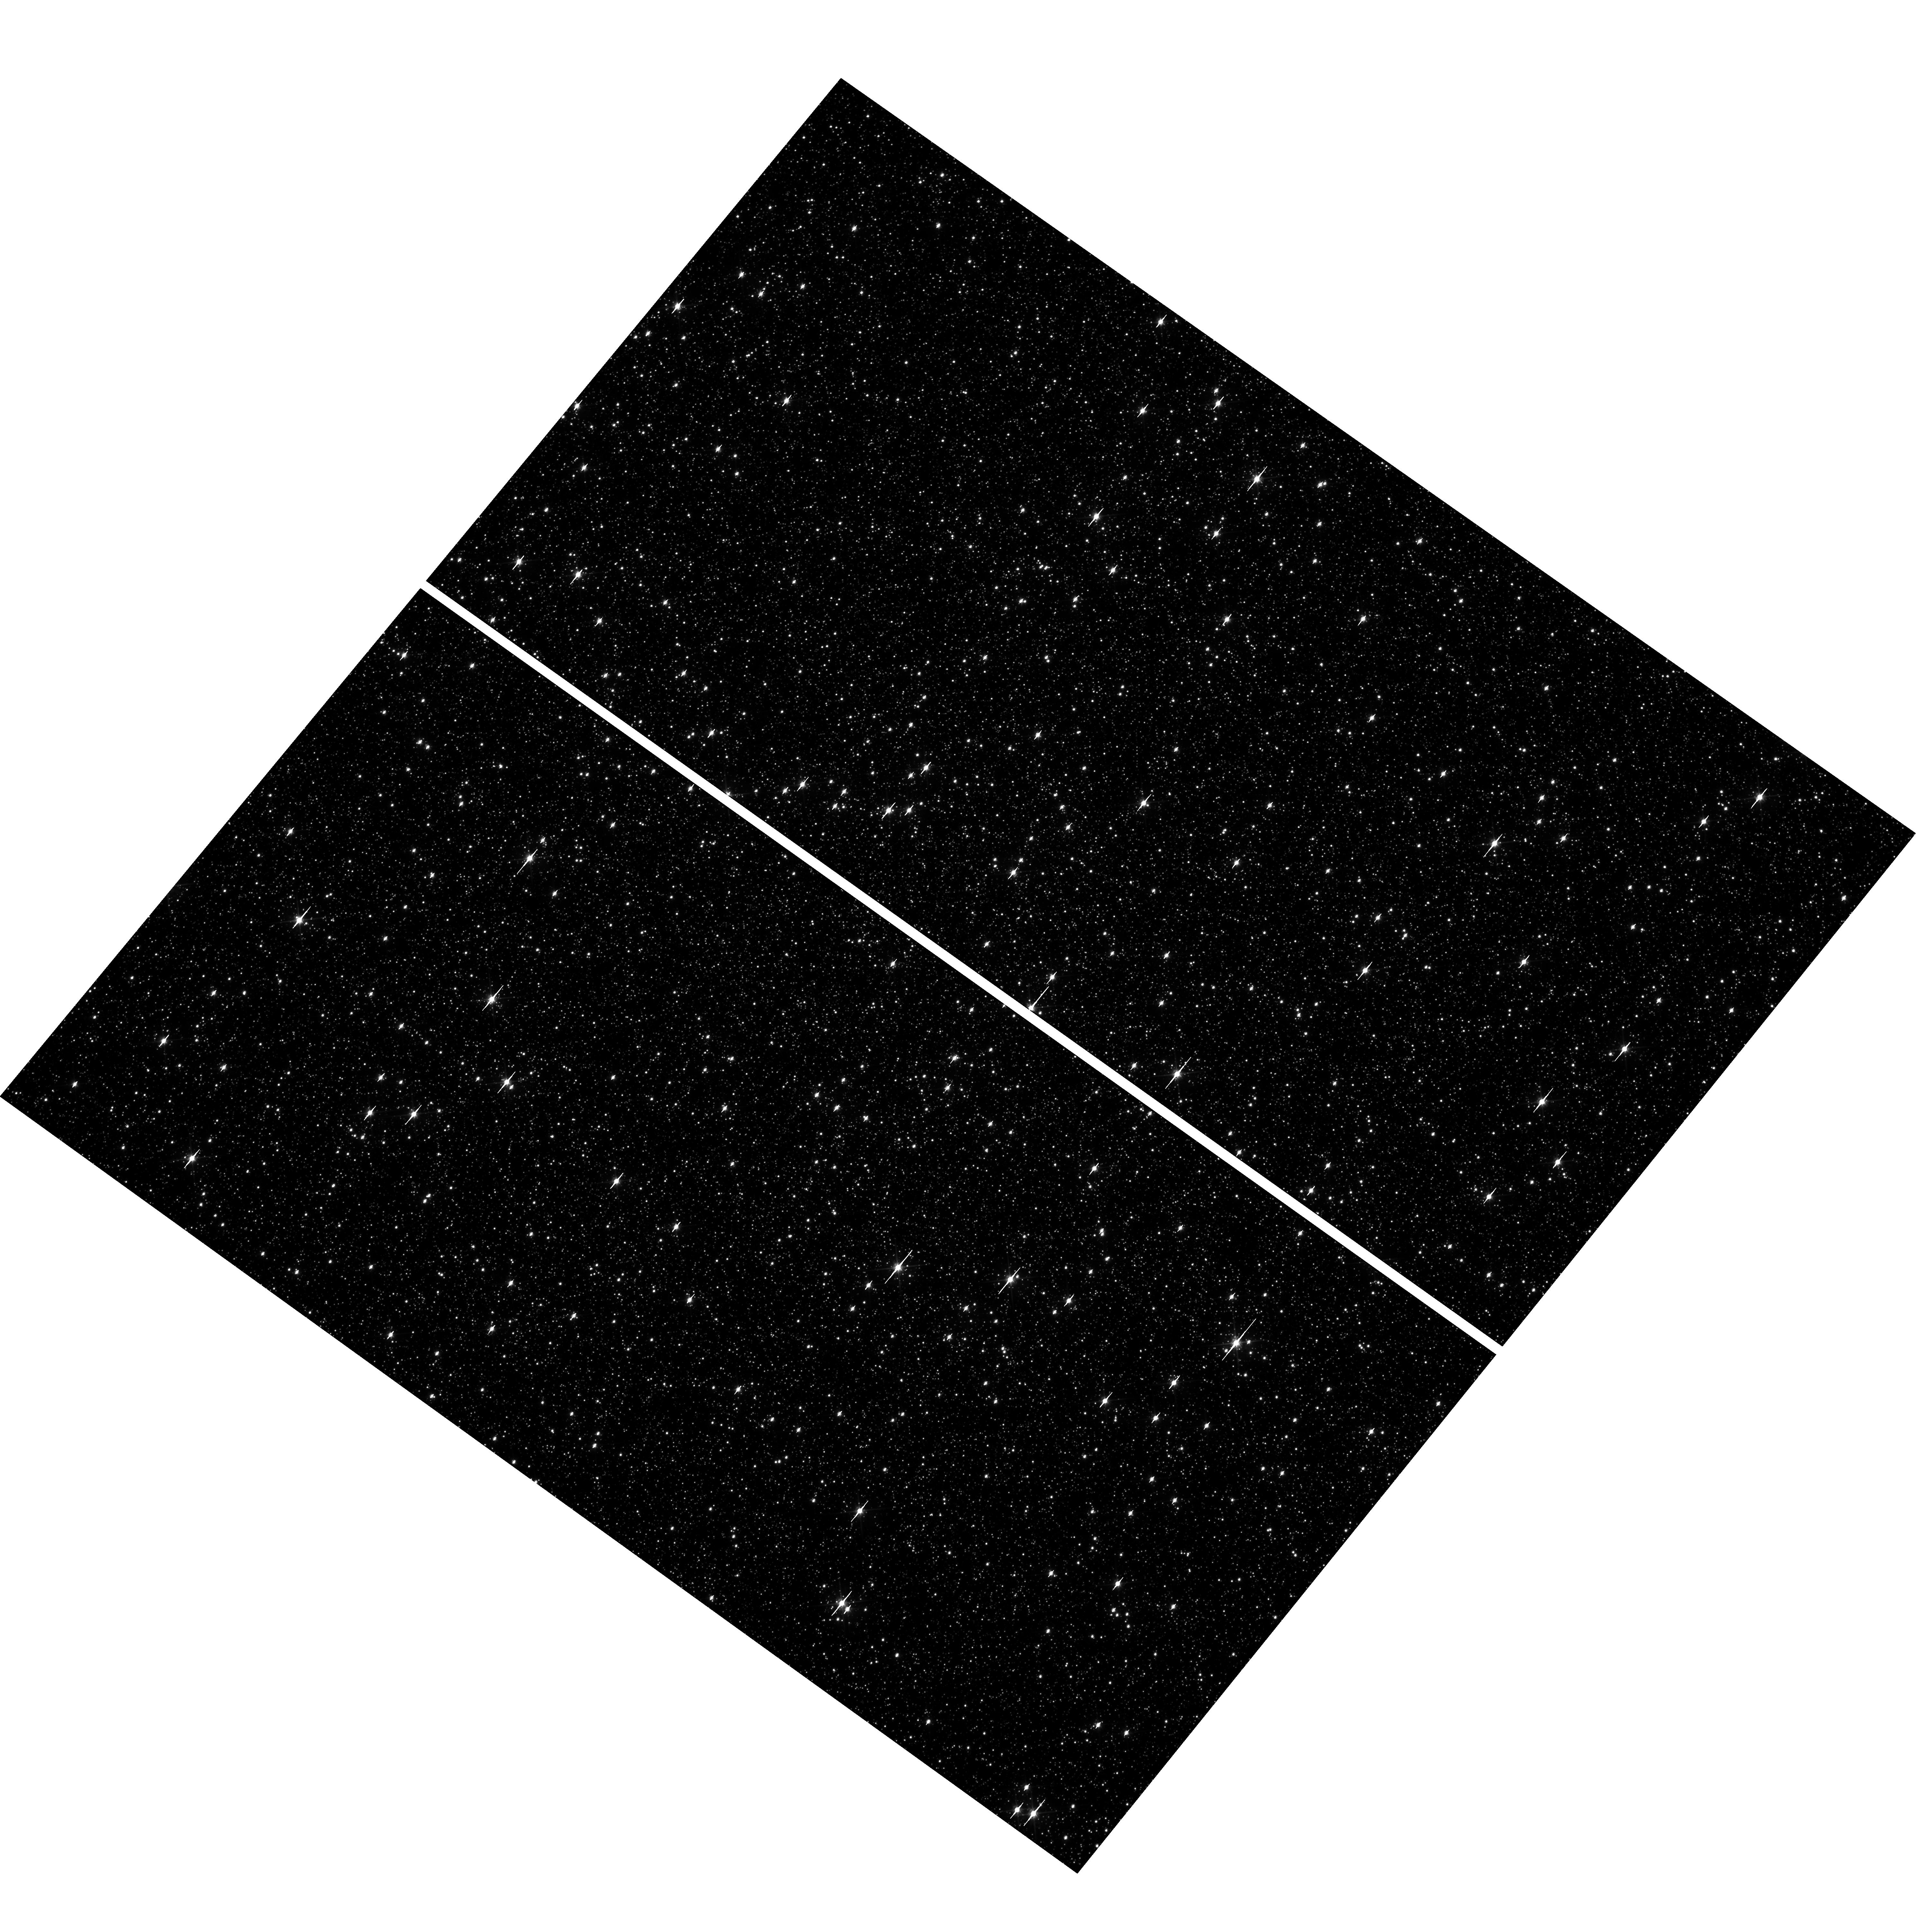
Target: OMEGACEN. Instrument: WFC3/UVIS. Filter: F606W. Exposure: 1 min. Observation ID: hst_12353_16_wfc3_uvis_f606w_ibm516

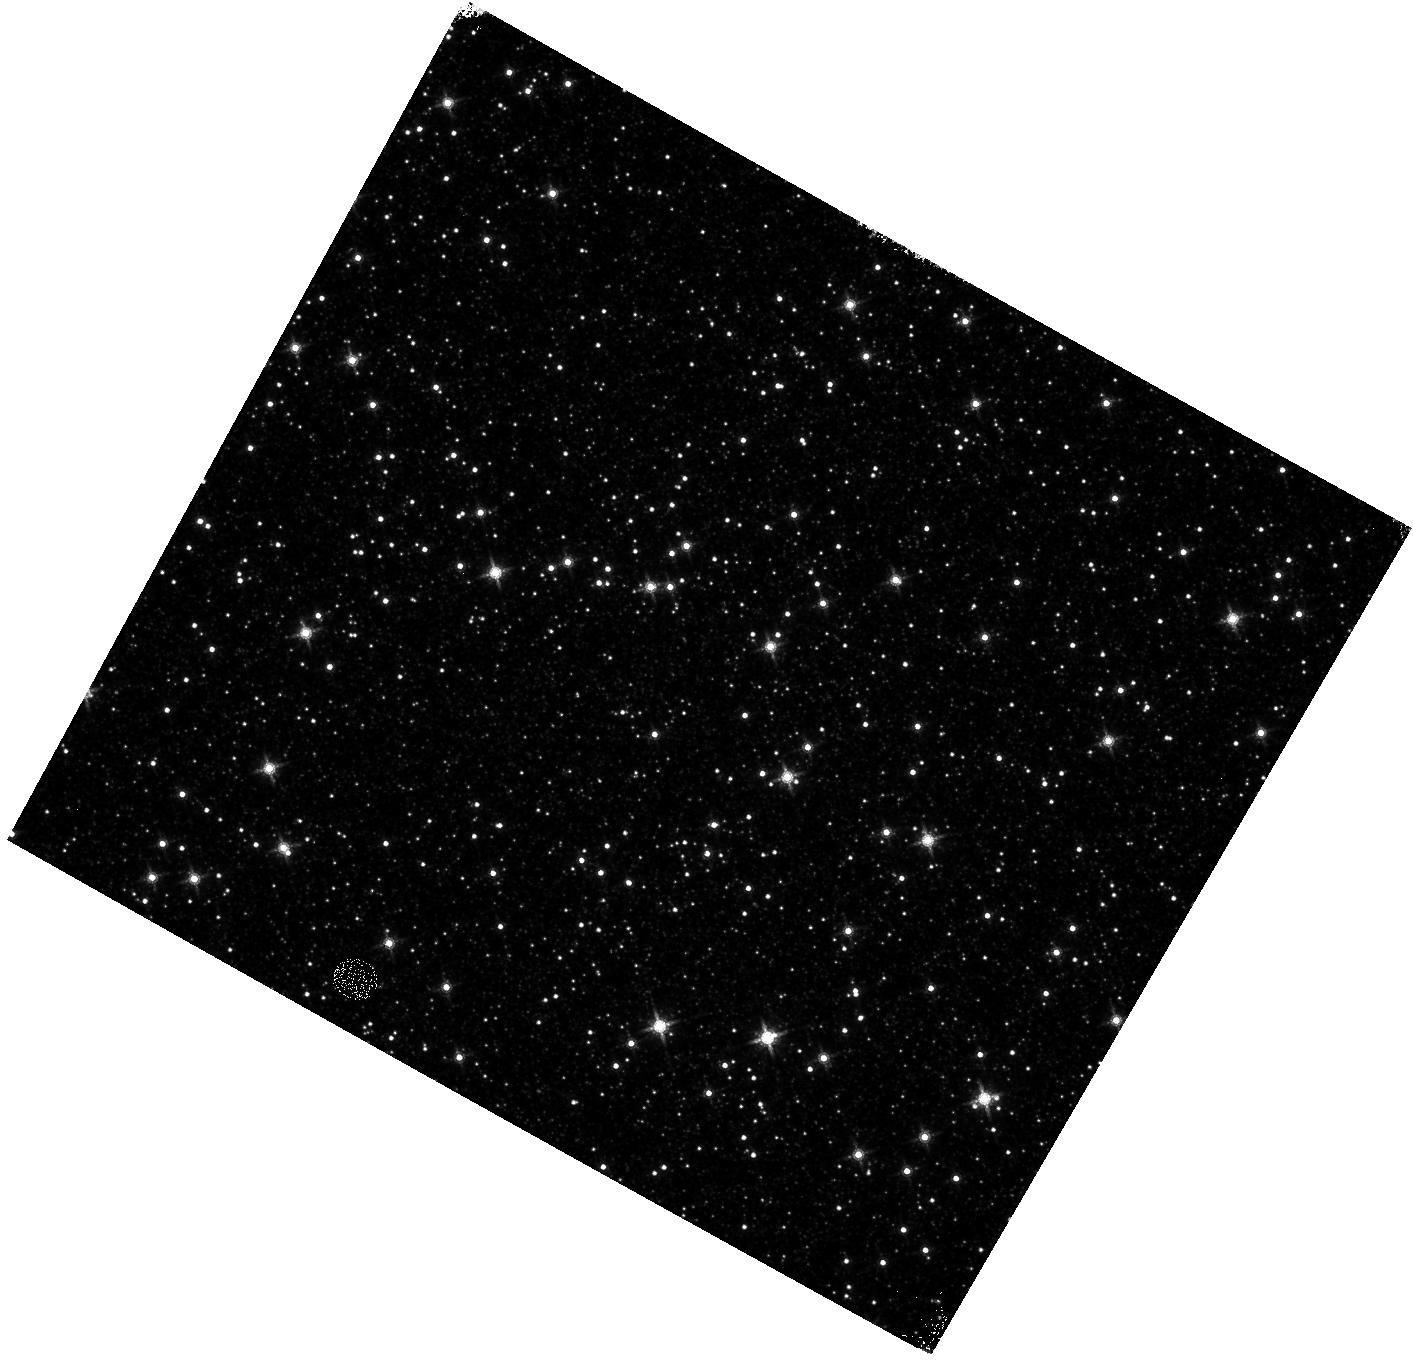
Target: OMEGACEN. Instrument: WFC3/IR. Filter: F160W. Exposure: 4 min. Observation ID: hst_12353_20_wfc3_ir_f160w_ibm520

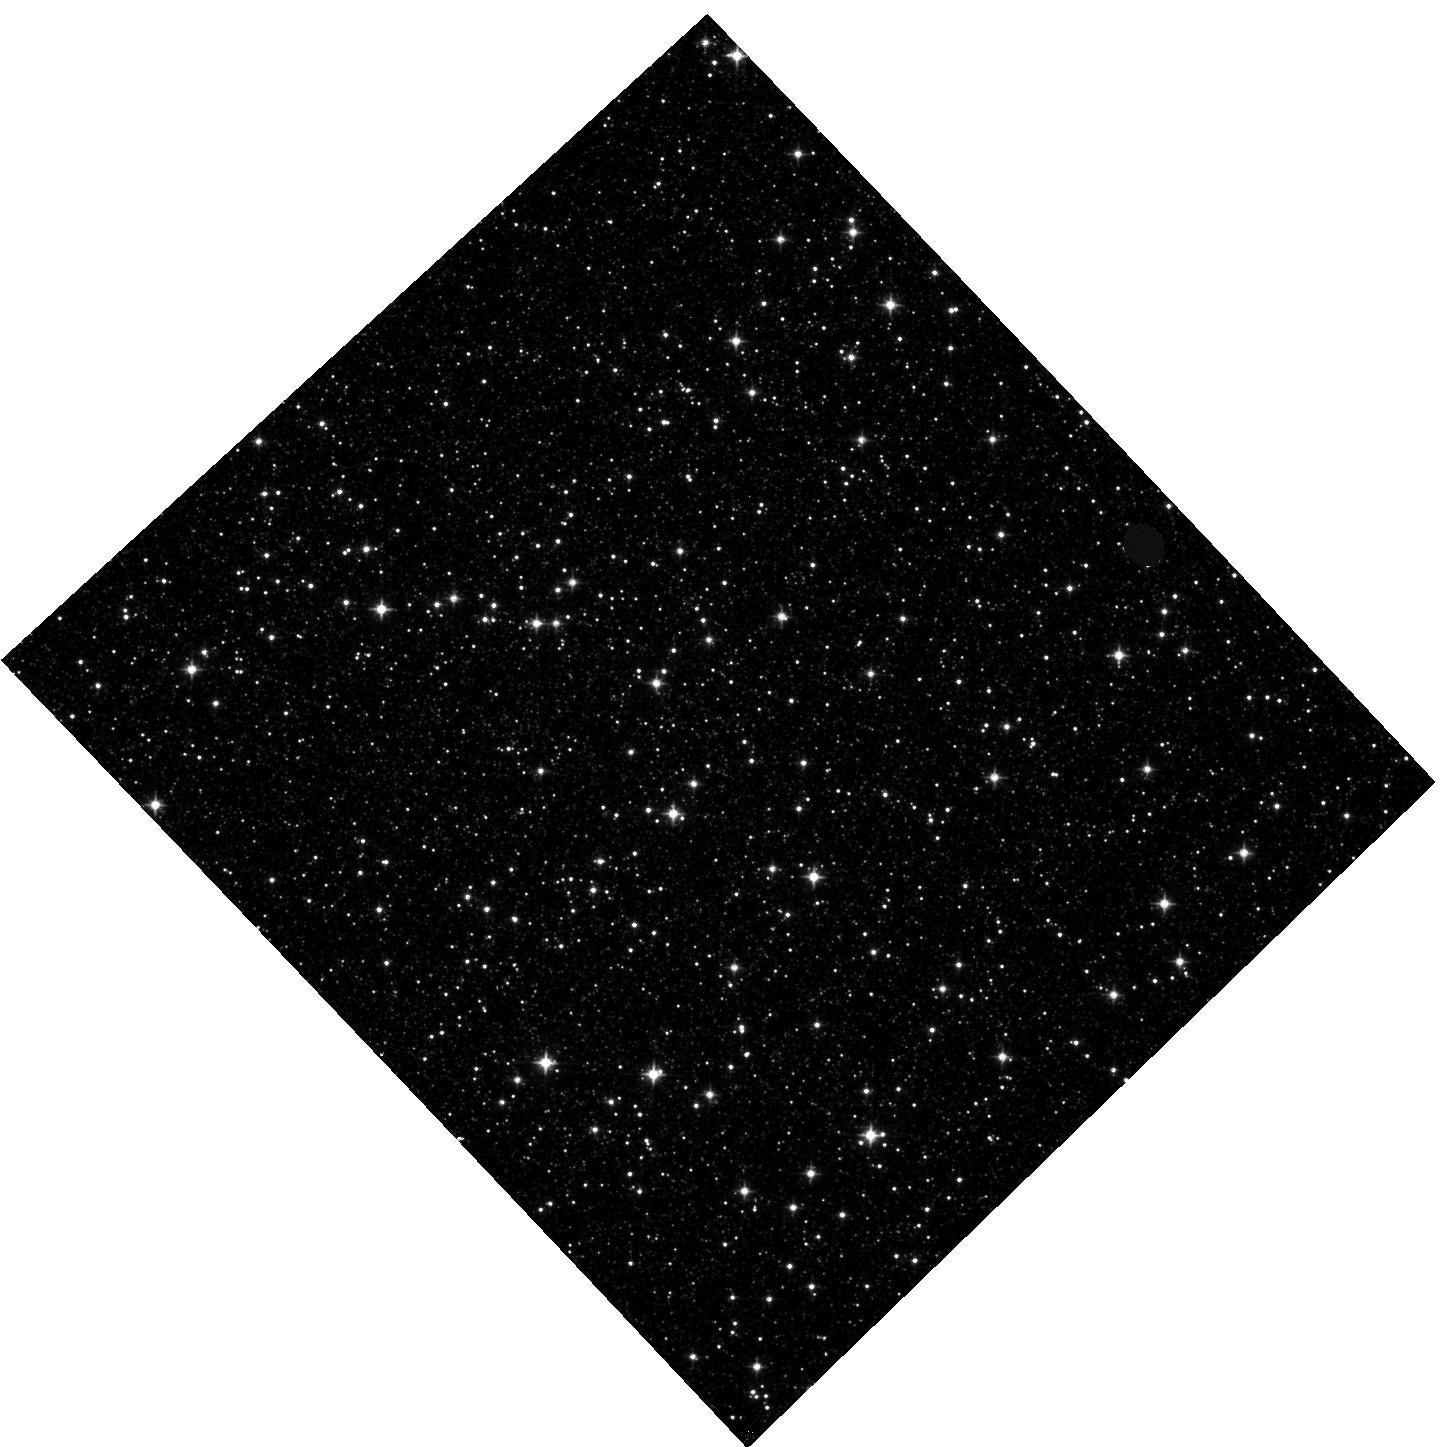
Target: OMEGACEN. Instrument: WFC3/IR. Filter: F105W. Exposure: 8 min. Observation ID: hst_12353_02_wfc3_ir_f105w_ibm502

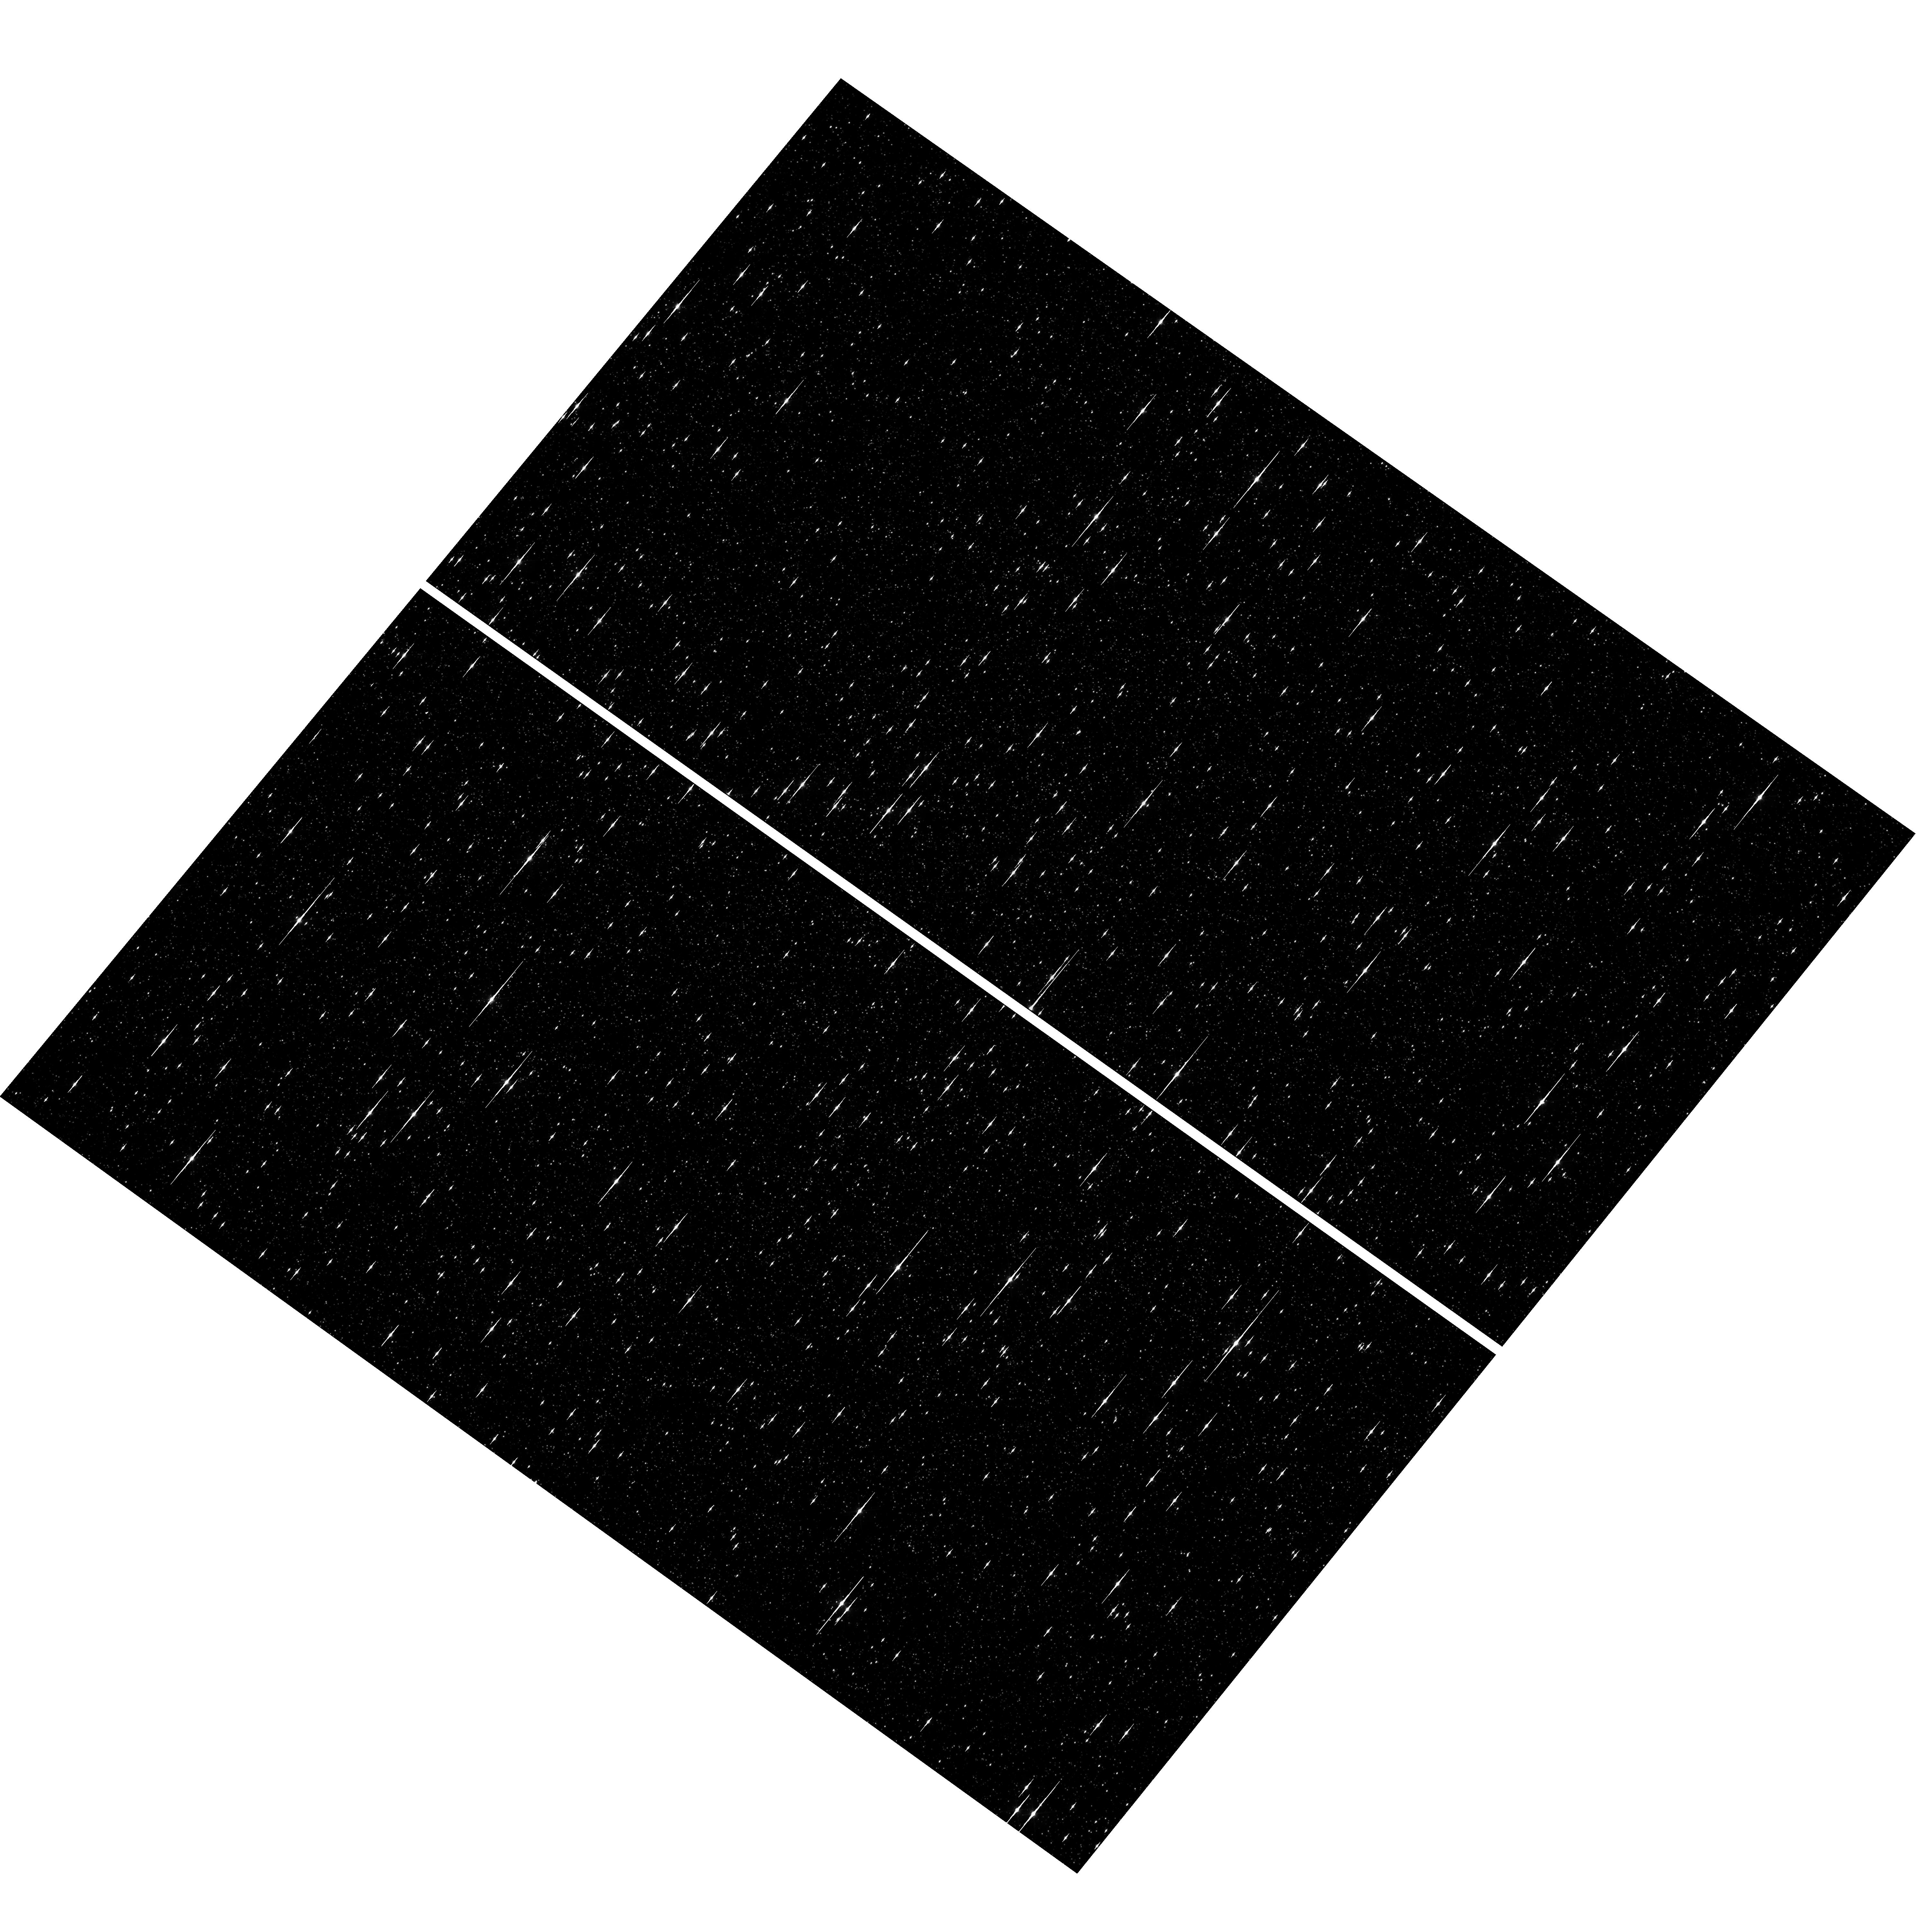
Target: OMEGACEN. Instrument: WFC3/UVIS. Filter: F475W. Exposure: 6 min. Observation ID: hst_12353_16_wfc3_uvis_f475w_ibm516

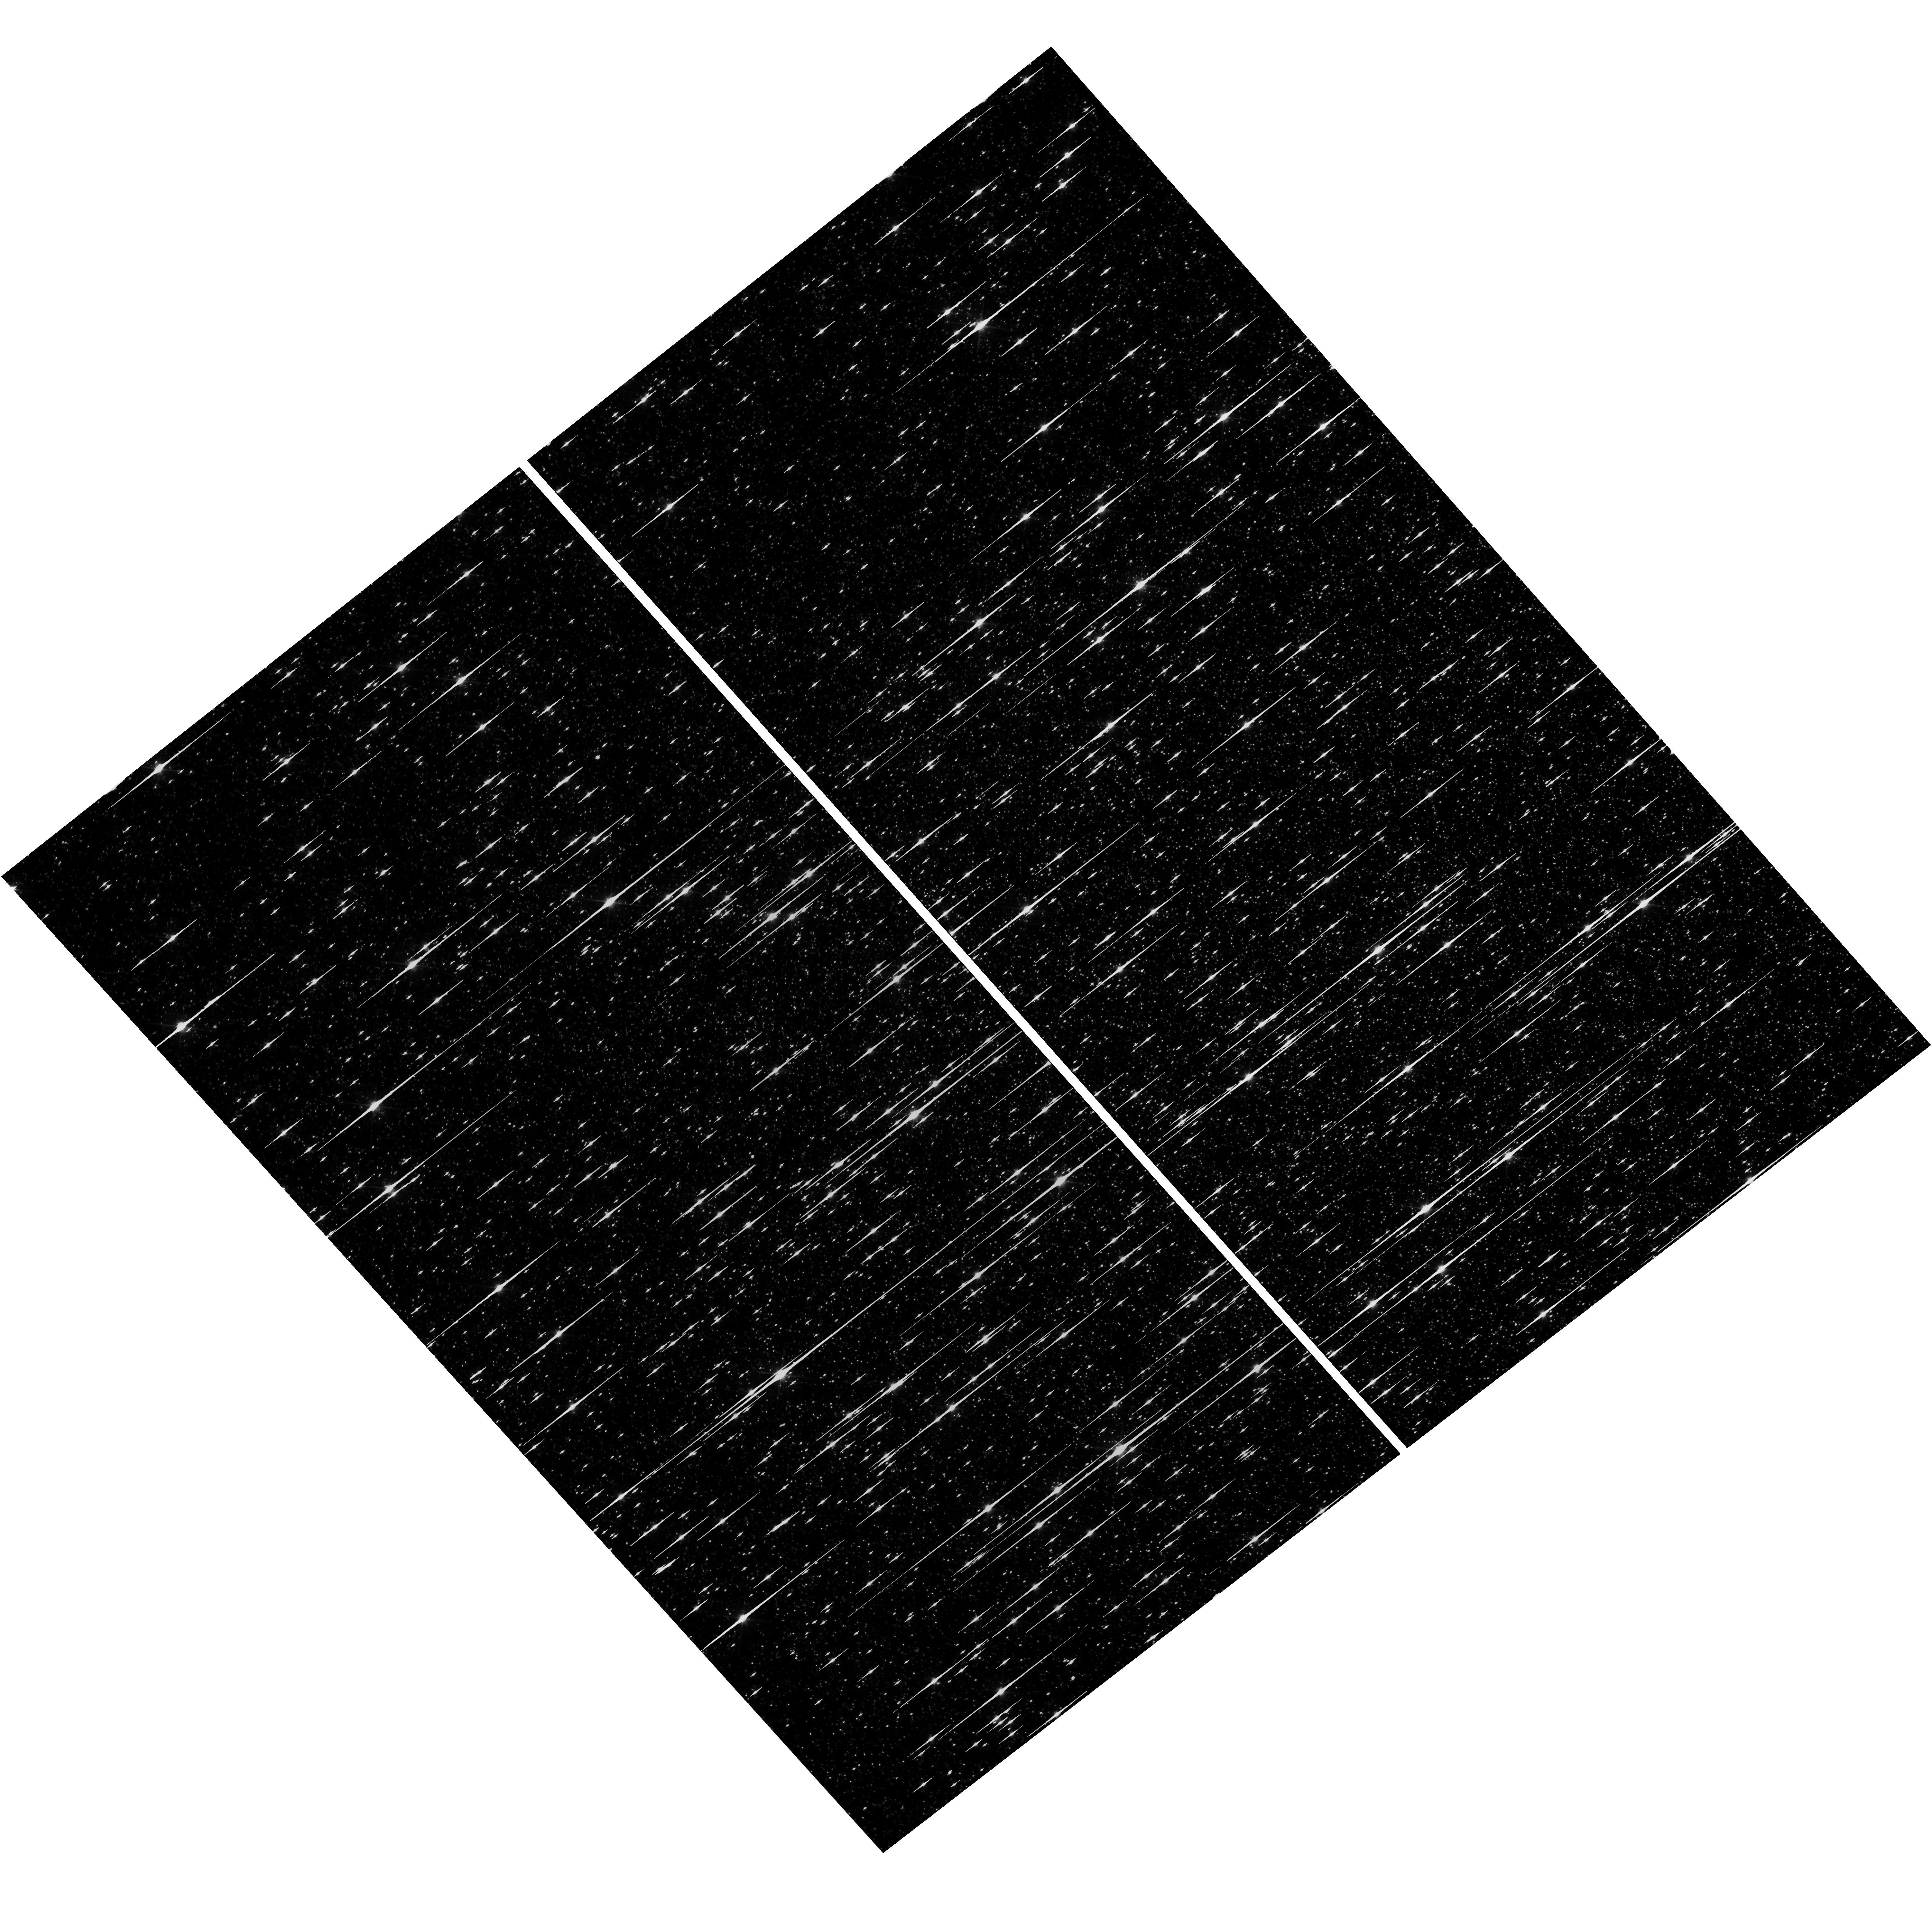
Target: OMEGACEN. Instrument: WFC3/UVIS. Filter: F350LP. Exposure: 12 min. Observation ID: hst_12353_01_wfc3_uvis_f350lp_ibm501

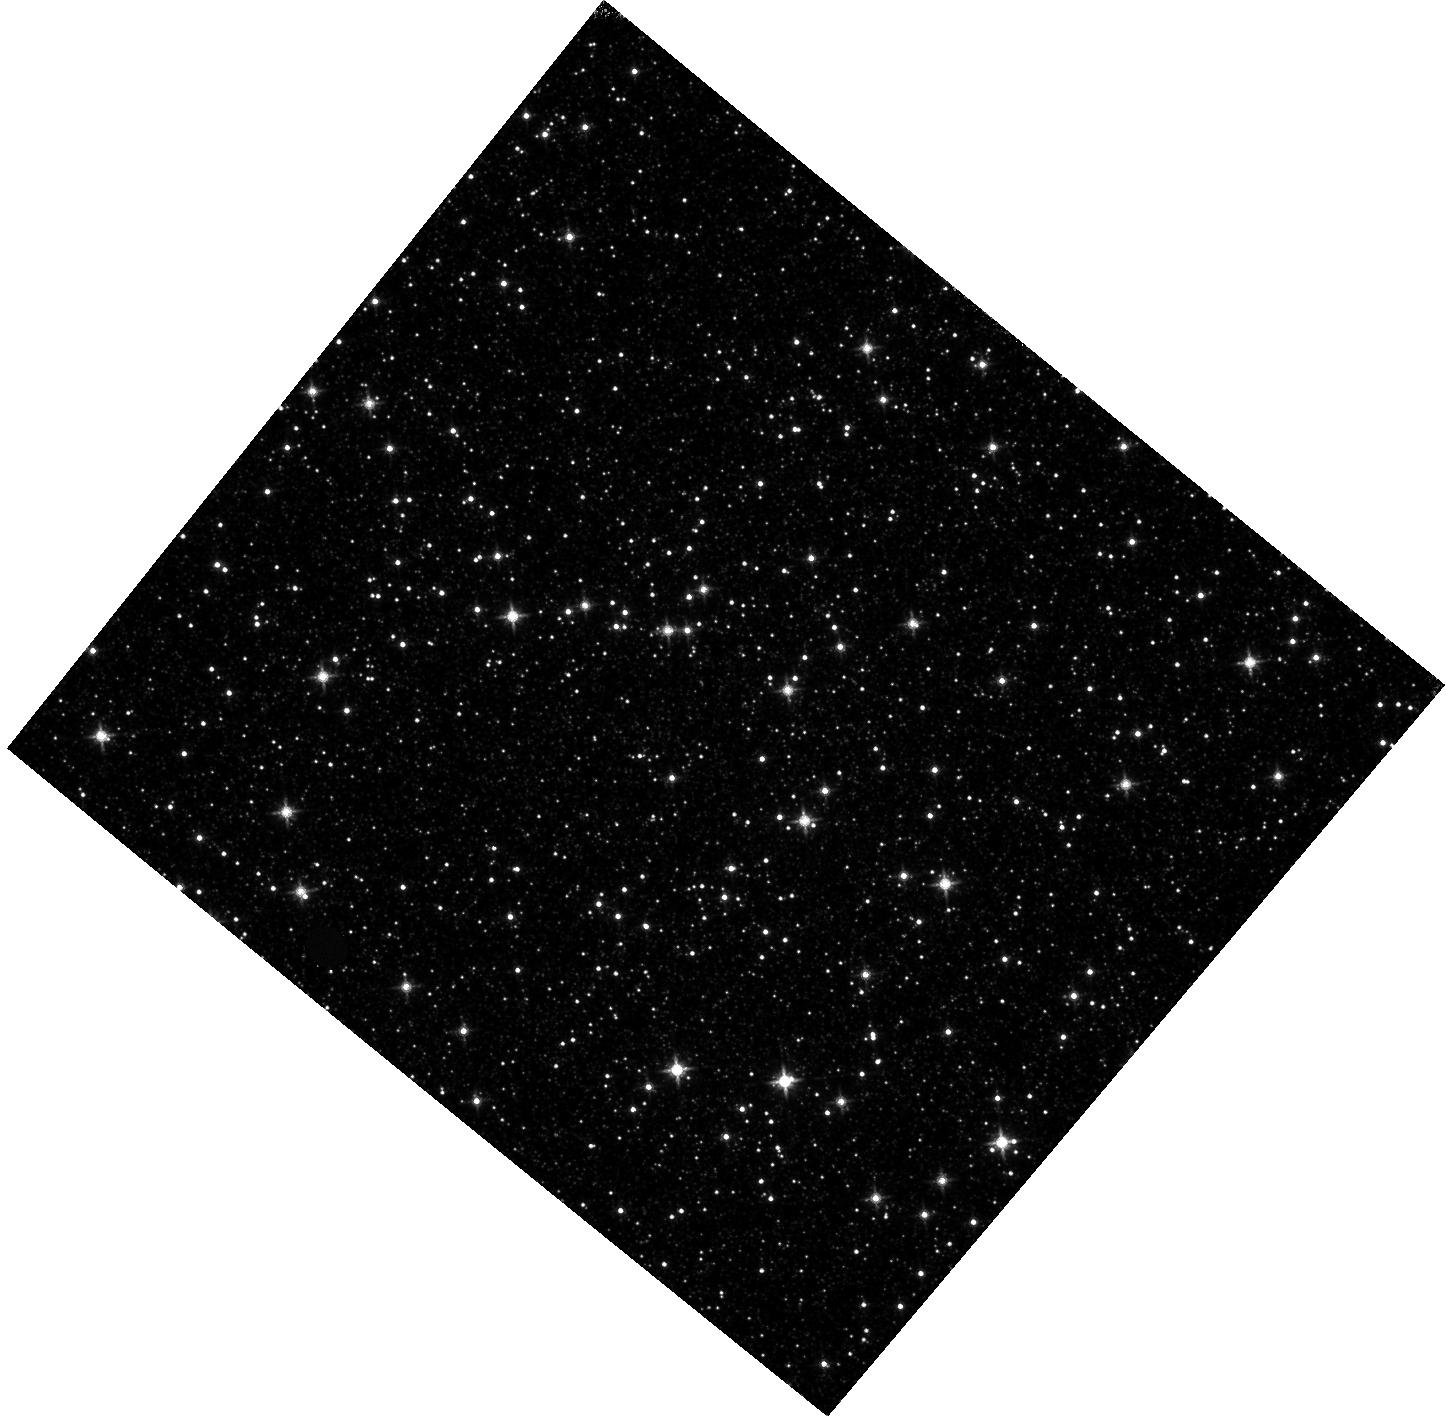
Target: OMEGACEN. Instrument: WFC3/IR. Filter: F140W. Exposure: 17 min. Observation ID: hst_12353_15_wfc3_ir_f140w_ibm515

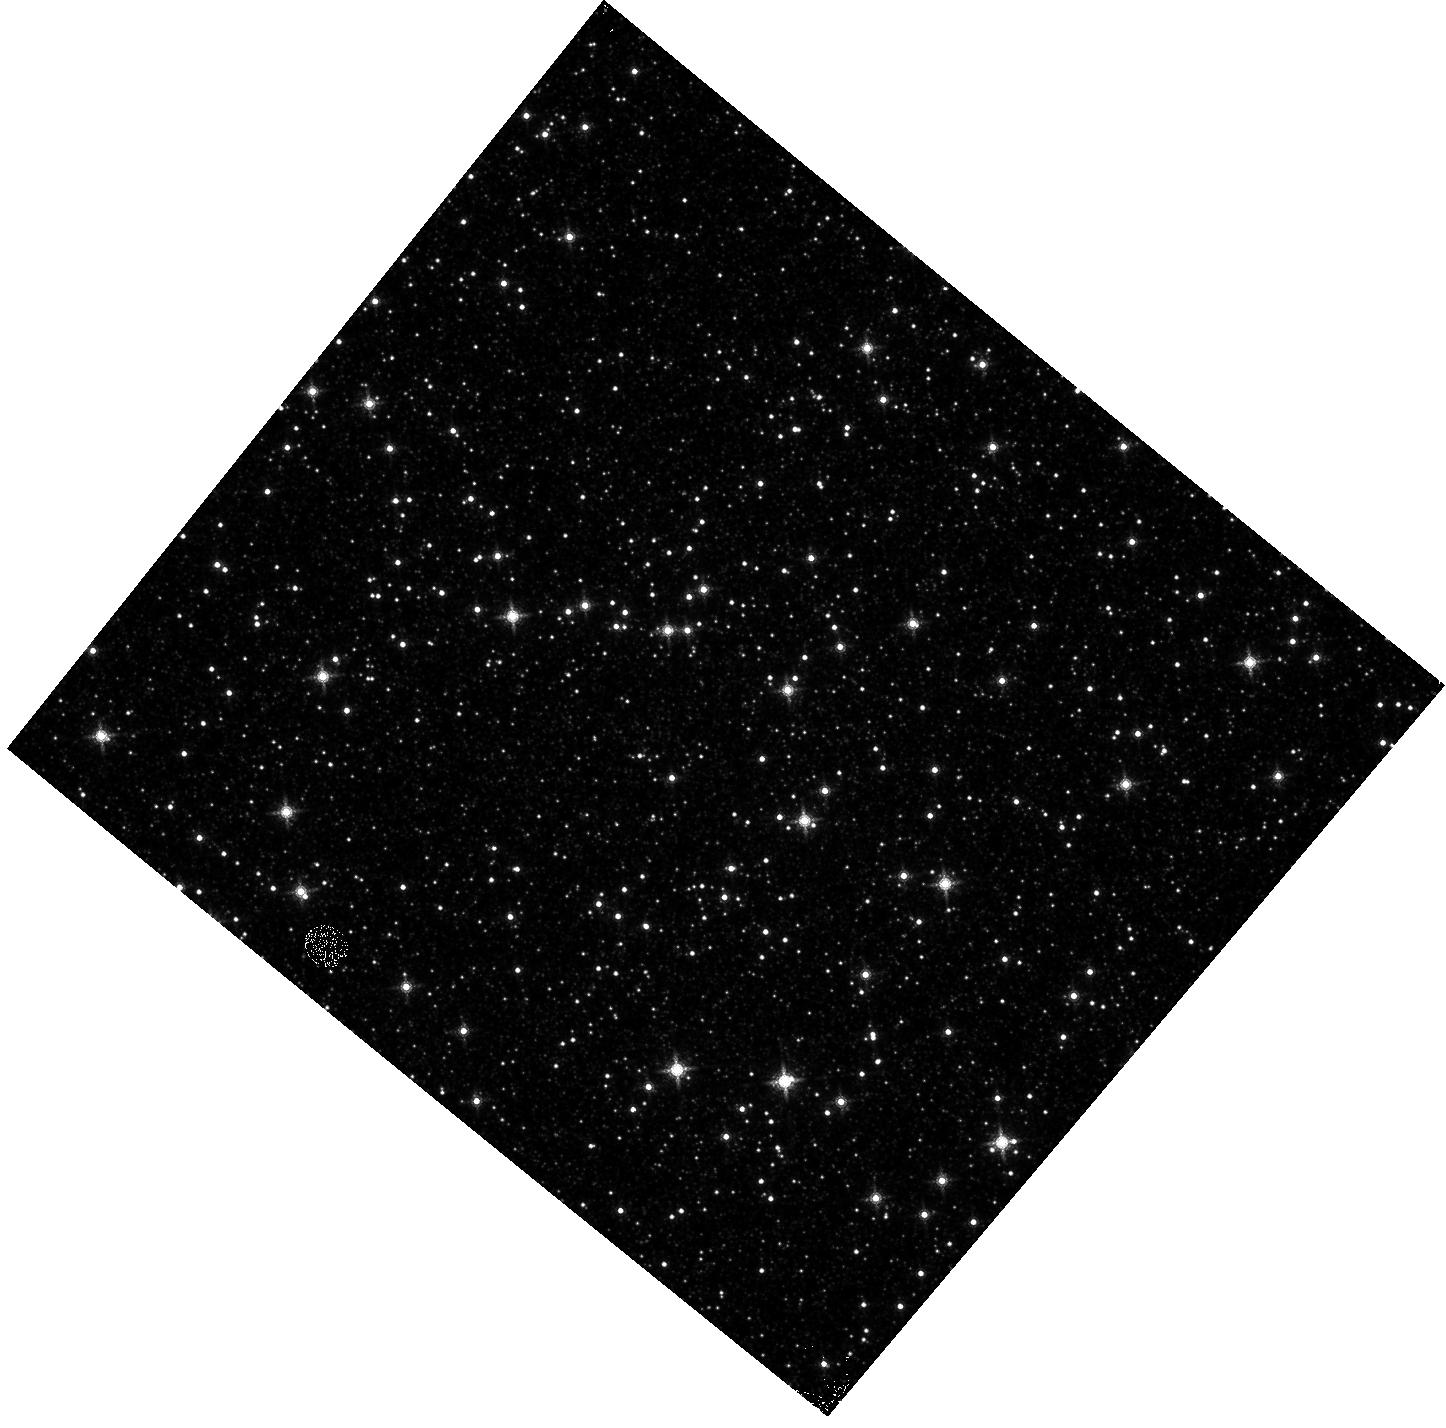
Target: OMEGACEN. Instrument: WFC3/IR. Filter: F153M. Exposure: 8 min. Observation ID: hst_12353_15_wfc3_ir_f153m_ibm515

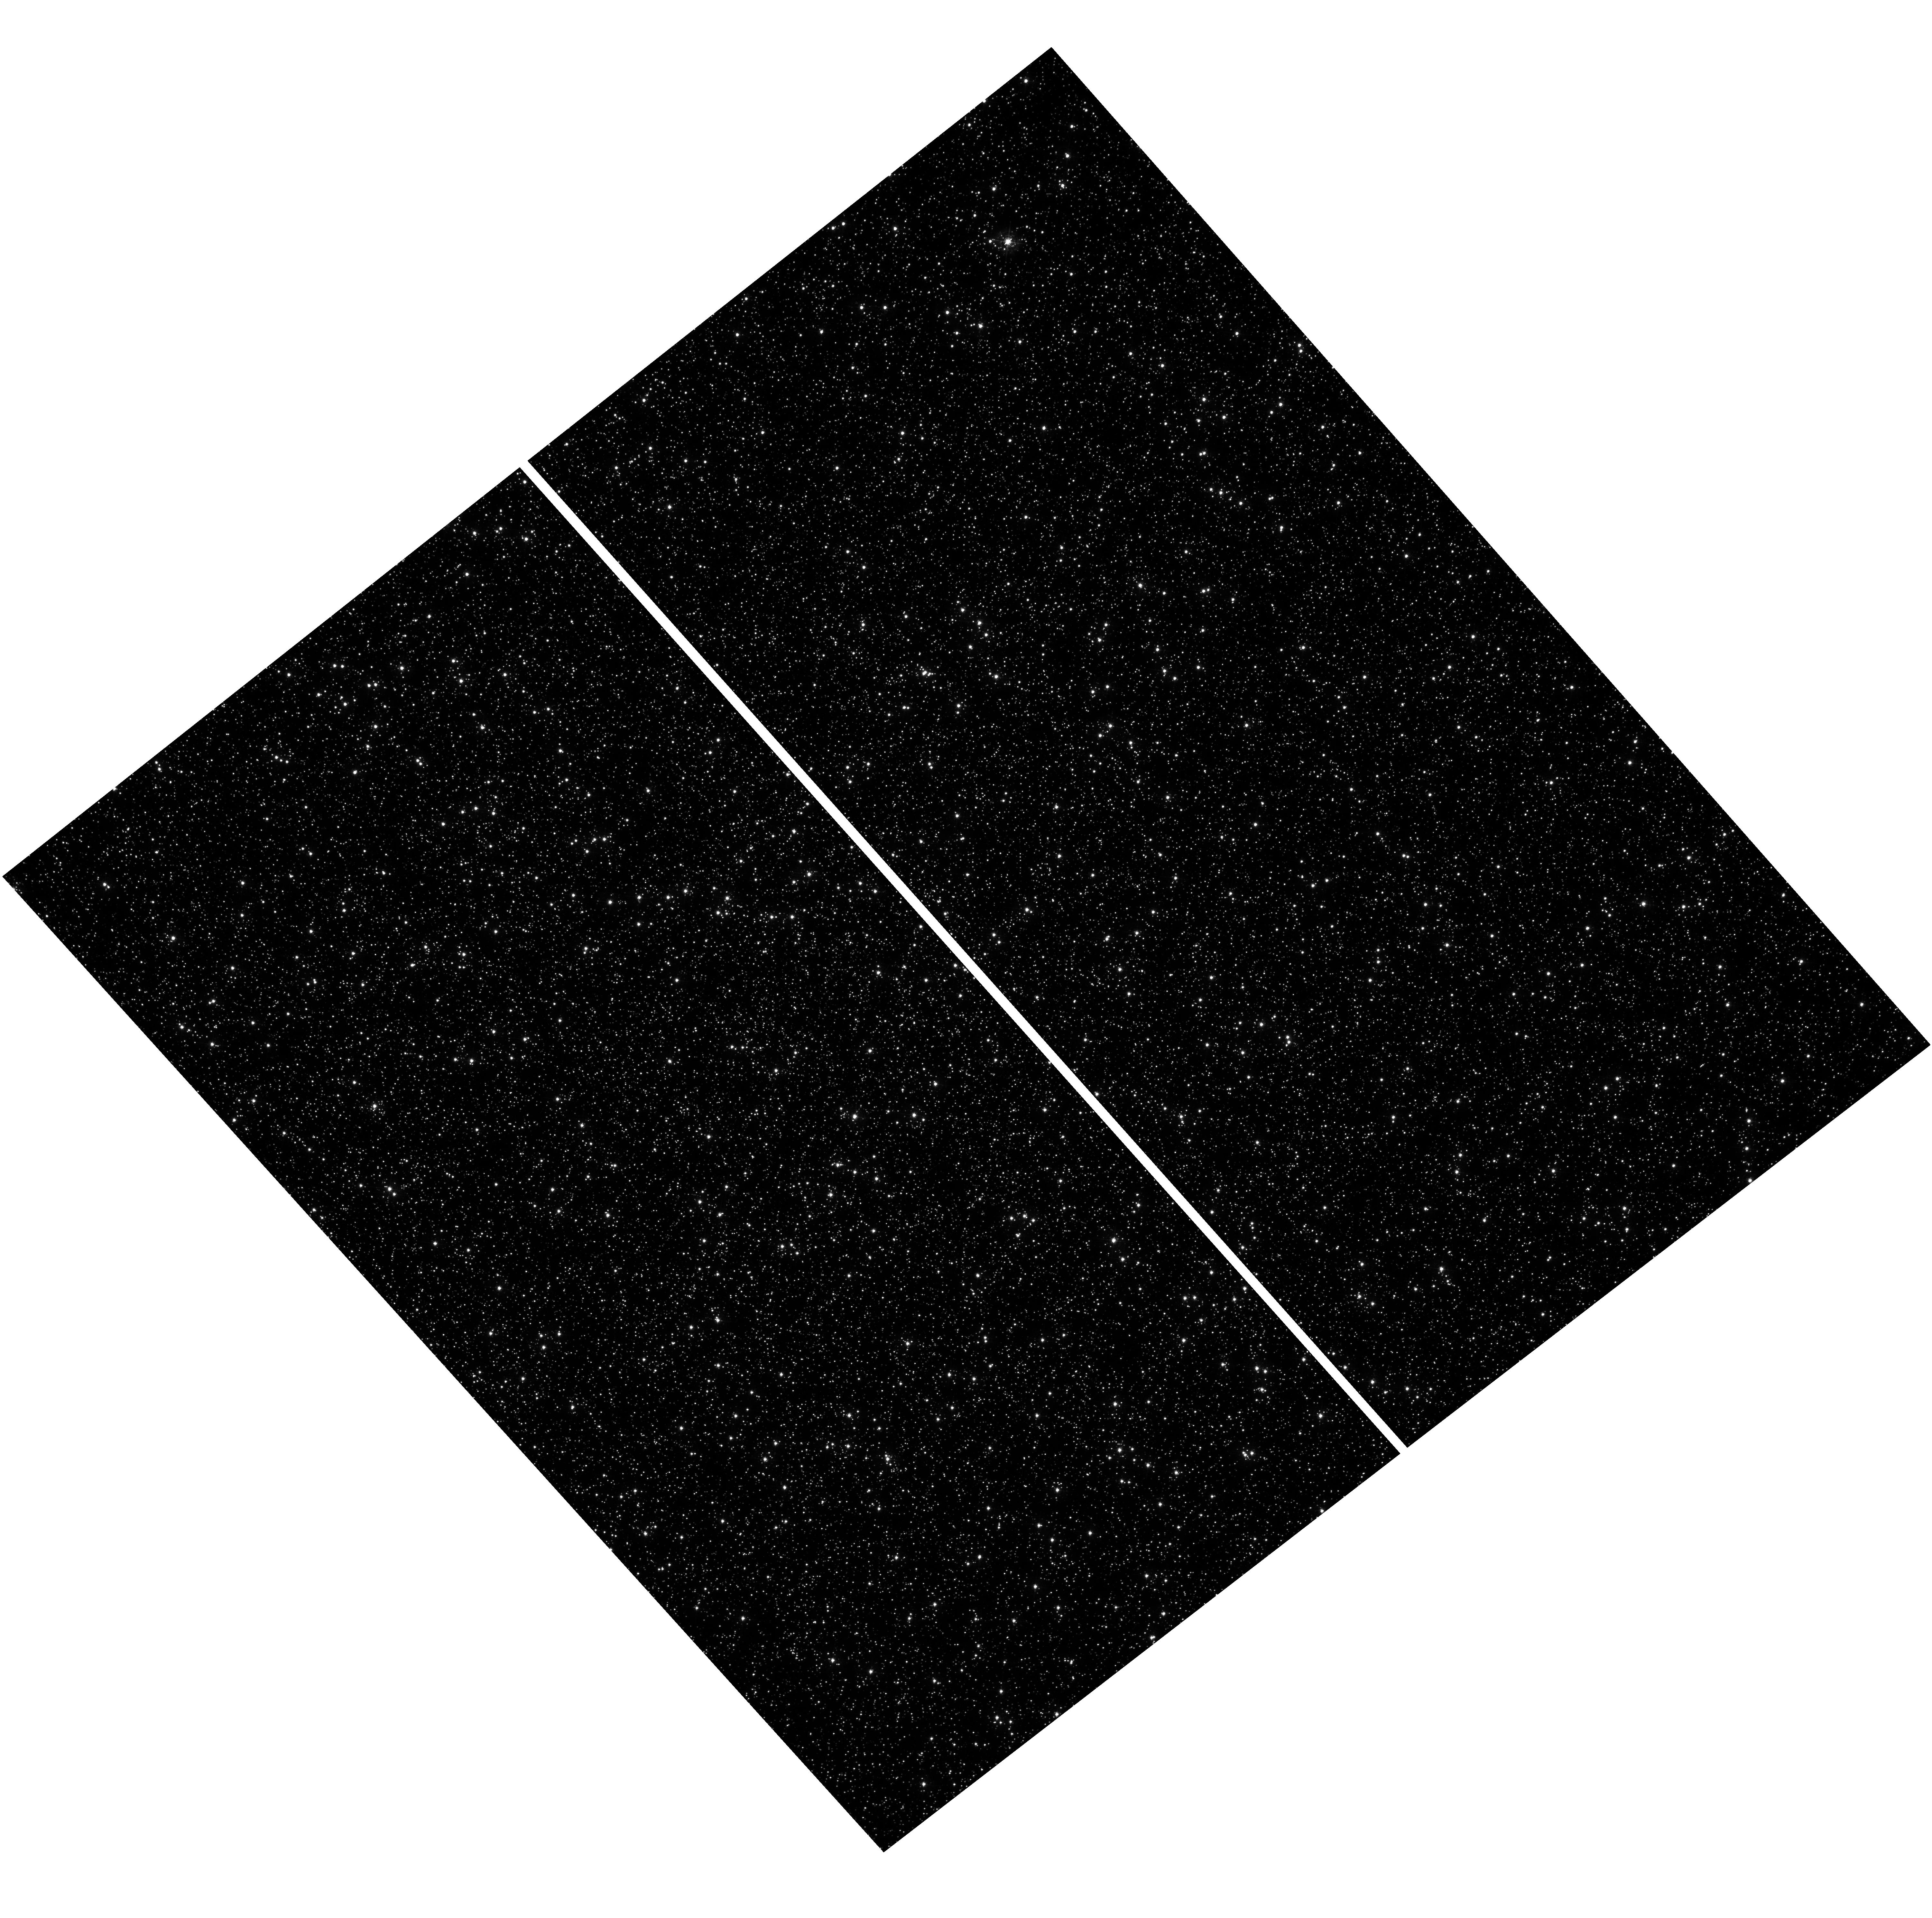
Target: OMEGACEN. Instrument: WFC3/UVIS. Filter: F390M. Exposure: 12 min. Observation ID: hst_12353_01_wfc3_uvis_f390m_ibm501

UVIS and IR Geometric Distortion Corrections (PI: Kozhurina-Platais, Vera)

The standard astrometric catalog in the field of globular cluster Omega Cen has been used to examine the geometric distortion of WFC3 UVIS and IR as function of wavelength in Cycle 17. All observations from Cycle 17 have been reduced and provide the multi-wavelength geometric distortion in UVIS and IR detector. The newly derived geometric distortion coefficients in 10 UVIS and 5 IR filters are implemented in IDCTAB format to be used in HST pipe-line to correct for ~7% distortion in WFC3 images down to 1%. This proposal will observed Omega Cen through three uncalibrated UVIS filters (F475W, F390M and F350LP) and three uncalibrated IR filters (F105W, F140W and F153M) in order to derive the coefficients of the geometric distortion to be used in IDCTAB. The UVIS F606W filter and F160W IR filter will be used to monitor the stability of UVIS and IR geometric distortion and the effect of the scale change due to the thermal breathing.